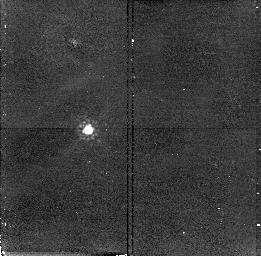
Target: Q1151+0651. Instrument: NICMOS/NIC2. Filter: F160W. Exposure: 17 min. Observation ID: n4px85010

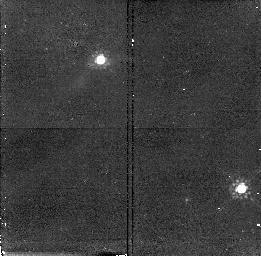
Target: BR2248-1242. Instrument: NICMOS/NIC2. Filter: F160W. Exposure: 17 min. Observation ID: n4px46010

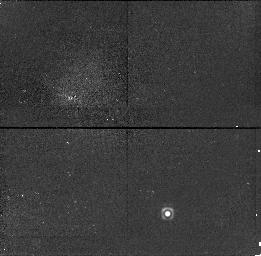
Target: 1557+0313. Instrument: NICMOS/NIC1. Filter: F160W. Exposure: 17 min. Observation ID: n4px48010

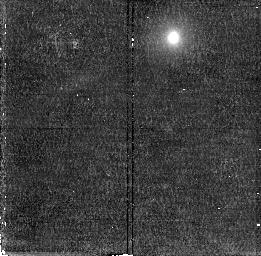
Target: Q2239-3836. Instrument: NICMOS/NIC2. Filter: F160W. Exposure: 17 min. Observation ID: n4px92010

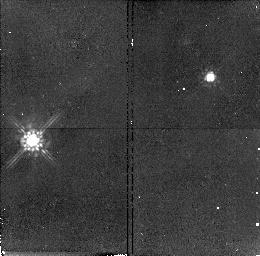
Target: Q0010-0012. Instrument: NICMOS/NIC2. Filter: F160W. Exposure: 17 min. Observation ID: n4px51010

The Nature of the Damped LyAlpha Absorbers -- A New Study of Young Galaxies (PI: Malkan, Matthew A.)

The damped LyAlpha absorption line systems (DLAs), occasionally found in quasar spectra, provide one of only a few practical methods of detecting and studying significant numbers of galaxies at high redshifts. DLAs provide a completely different identification technique which is not biased in the same ways as other searches for emission-line or ``UV-dropout" objects. The NICMOS coronograph is by far the best instrument available to detect the young or primeval galaxies which produce DLAs, because they are faint, red, and usually within 1 or 2 arcseconds of a relatively bright quasar. The NICMOS team has a GTO program to use the coronograph for detailed studies (2 orbits) of one DLA in Cycle 7 and two DLAs in Cycle 8. We propose a complementary Snapshot Survey which, although it might miss a few DLA galaxies if they are more than a magnitude fainter than L_*, will cover more than an order-of-magnitude more targets. These individual 500-second Snapshots will have the sensitivity to detect unambiguously dozens of galaxies at z >= 2, which are required to answer inherently statistical questions about DLAs, including: a) What is their luminosity function? b) What are their sizes and morphologies? Are they related in appearance to present-day galaxies? c) Do they have any properties which correlate with the redness of the background quasar (which may be due to dust absorption)? and d) How does their H I column density vary with impact parameter?